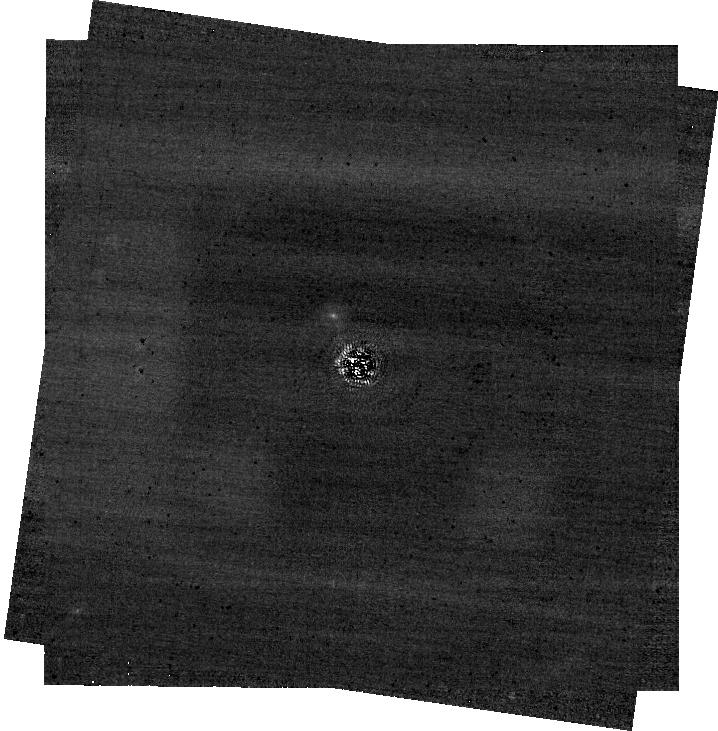
Target: HD-114174-TARGET-STAR-KMAG5. Instrument: NIRCAM/CORON. Filter: F335M+MASKRND. Exposure: 1.4 h. Observation ID: jw02627-c1005_t001_nircam_f335m-maskrnd-sub640a210r

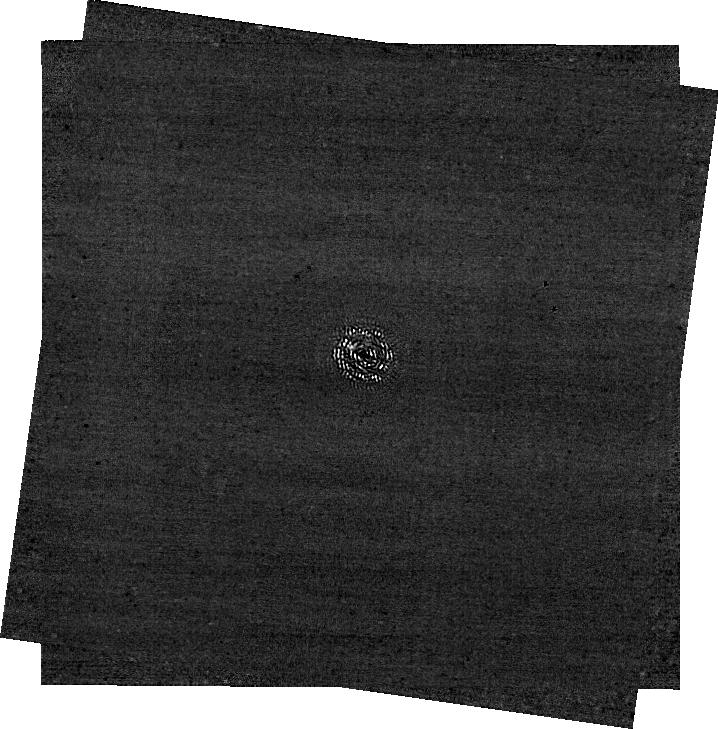
Target: HD-114174-TARGET-STAR-KMAG5. Instrument: NIRCAM/CORON. Filter: F212N+MASKRND. Exposure: 1.4 h. Observation ID: jw02627-c1005_t001_nircam_f212n-maskrnd-sub640a210r

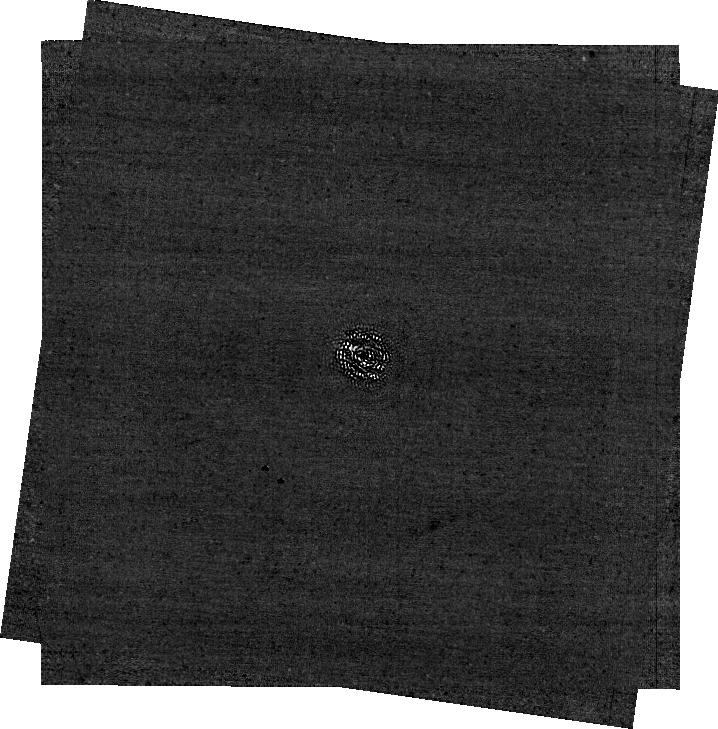
Target: HD-114174-TARGET-STAR-KMAG5. Instrument: NIRCAM/CORON. Filter: F187N+MASKRND. Exposure: 1.4 h. Observation ID: jw02627-c1005_t001_nircam_f187n-maskrnd-sub640a210r

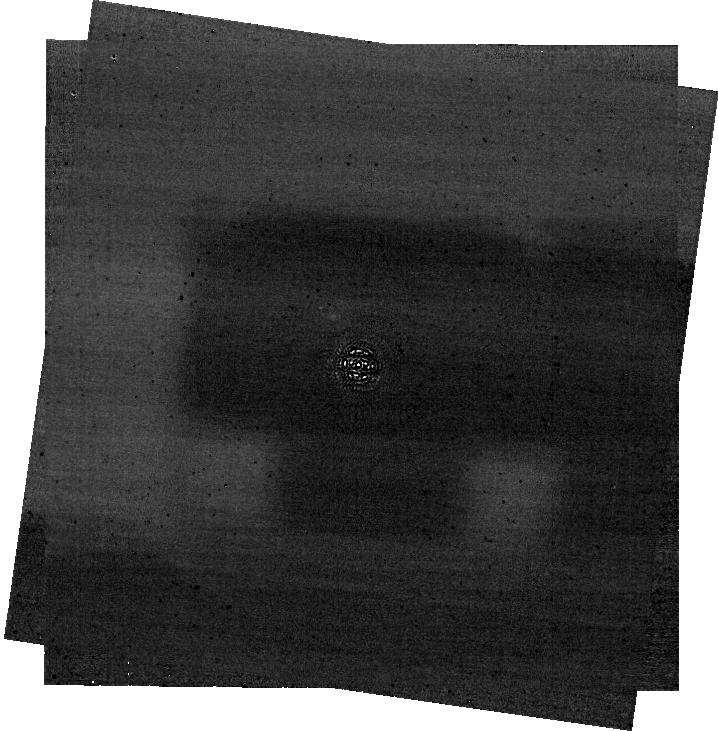
Target: HD-114174-TARGET-STAR-KMAG5. Instrument: NIRCAM/CORON. Filter: F460M+MASKRND. Exposure: 1.4 h. Observation ID: jw02627-c1005_t001_nircam_f460m-maskrnd-sub640a210r

Demonstrating a Model-based Coronagraphic Phase Retrieval for Processing of High-Contrast-Imaging Observations with the James Webb Space Telescope (PI: Ygouf, Marie)

With its sensitivity in the near- and mid-infrared, the James Webb Space Telescope (JWST) will further push the limits of high-contrast imaging (HCI) by probing the population of young exoplanets at wide separations down to Saturn masses. Because stellar light residuals dominate over the background in regions up to 2” from the star, some crucial scientific discoveries may be missed, preventing their follow-up during the short life-span of this exceptional observatory. The current recommended strategy for JWST coronagraphic imaging involves contemporaneous calibration exposures of a reference star. Those observations, accounting at least for half the time spent observing the science target or more, are subject to wavefront drifts that prevent the subtraction of stellar light down to the photon noise level. There is a high need for an alternative strategy that would leverage our knowledge of the observatory to further improve the calibration of stellar light residuals while avoiding the need for time-consuming calibration exposures. The proposed observations will be used to test and validate a model-based phase retrieval algorithm that estimates the instrumental aberrations directly from HCI observations. Data from wavefront sensing operations will help to constrain the phase retrieval. Angular differential strategy and dual-band imaging will be used to disentangle the astrophysical signal from the residual starlight. Calibration data will be requested in the form of non-coronagraphic and coronagraphic NIRCam images just before and after WFS. The findings will be used to draw recommendations for coronagraphic imaging observing strategies in the subsequent JWST cycles.